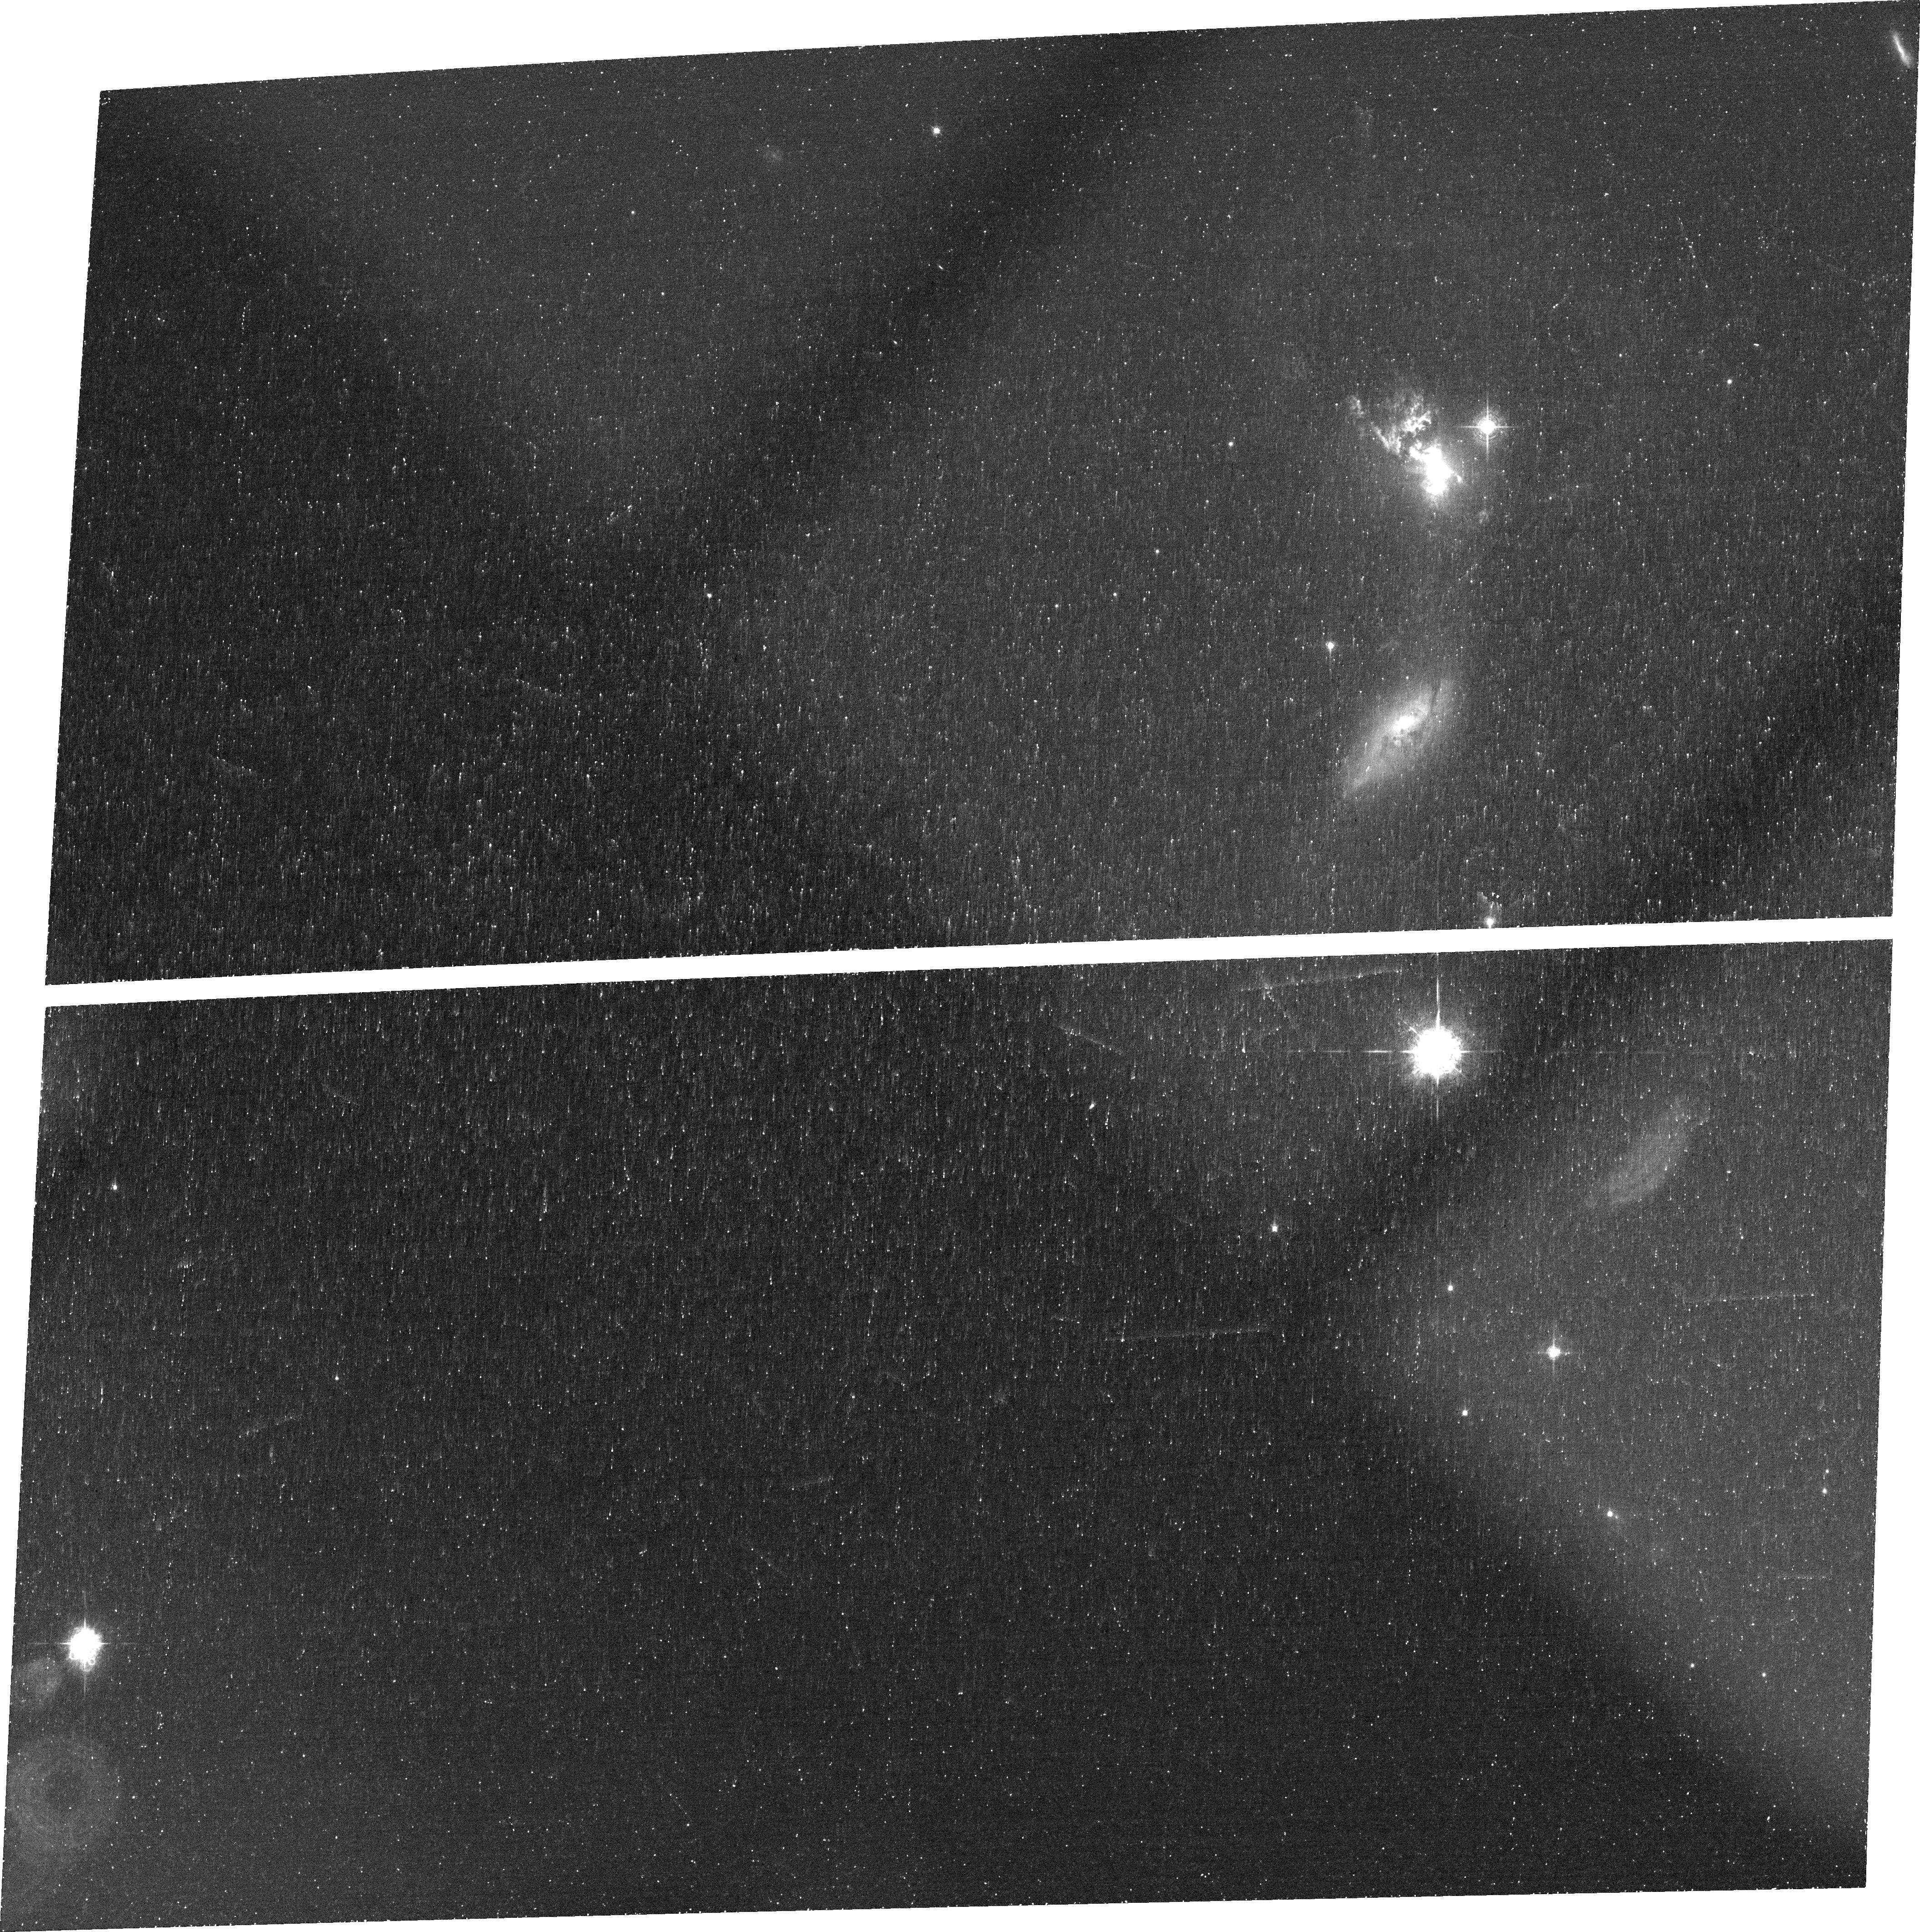
Target: UGC-11185. Instrument: ACS/WFC. Filter: FR505N. Exposure: 46 min. Observation ID: jbqva6020

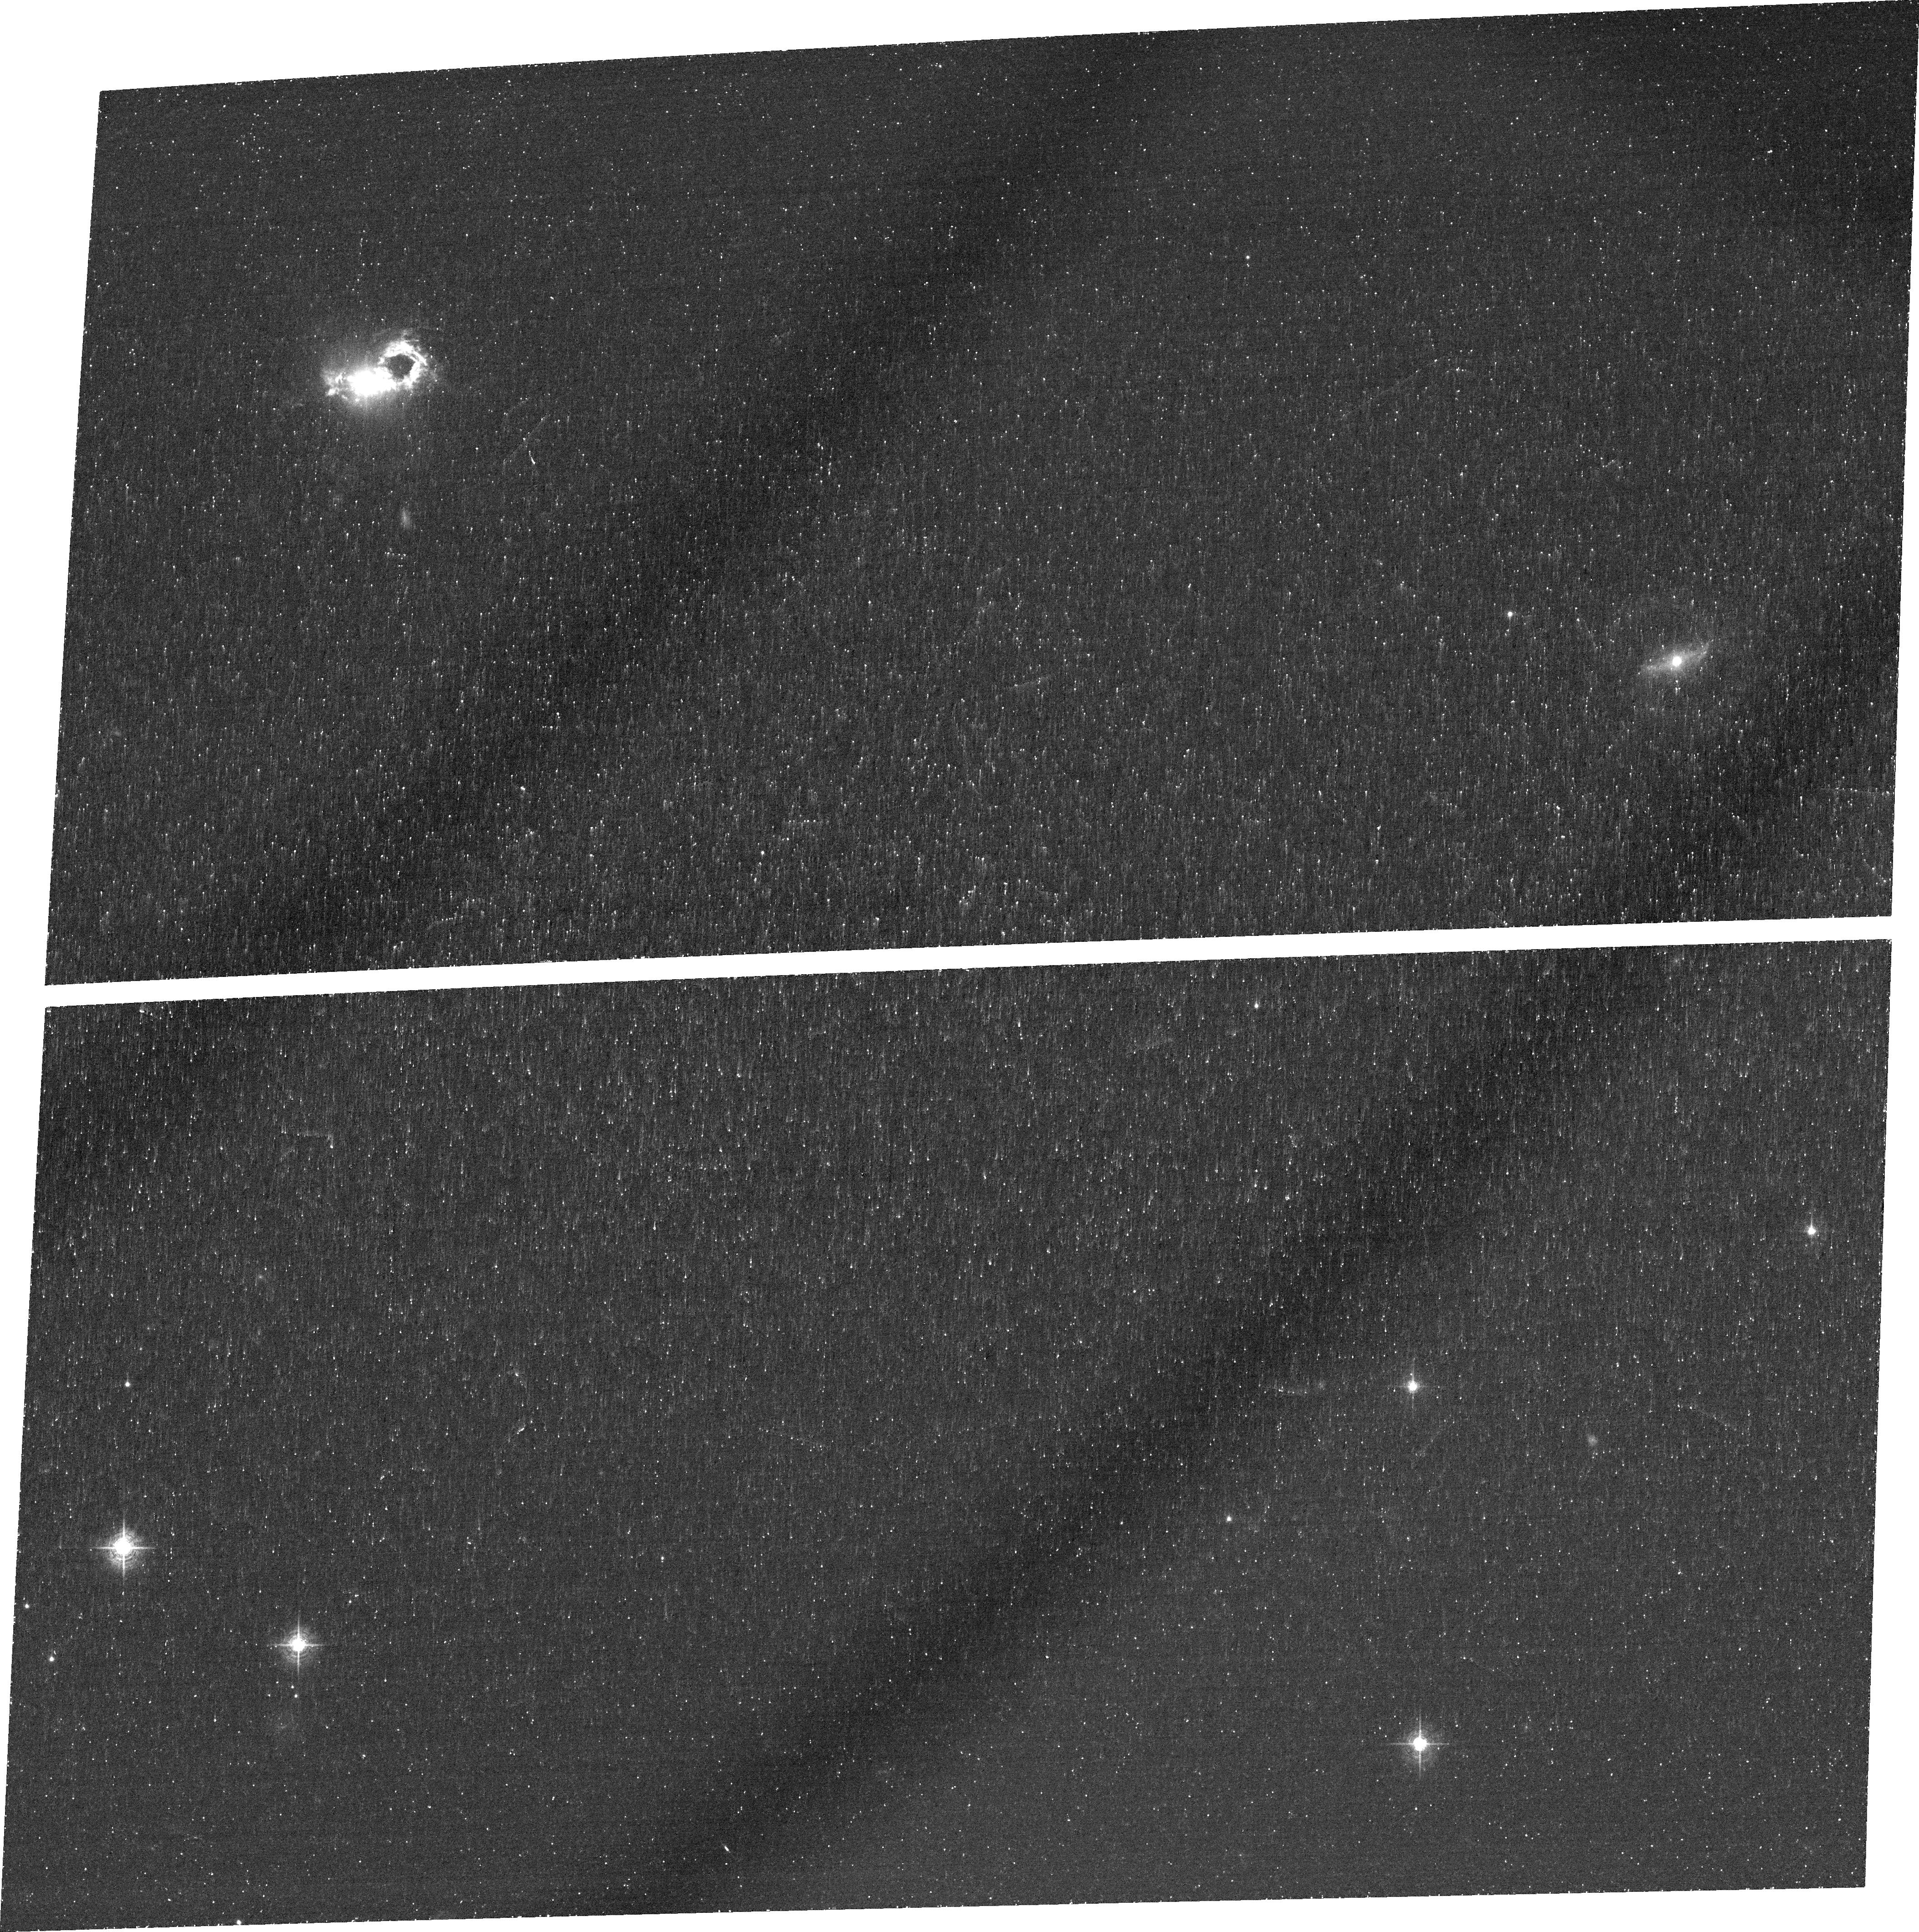
Target: SDSS143029.88+133912.0. Instrument: ACS/WFC. Filter: FR551N. Exposure: 45 min. Observation ID: jbqva2020

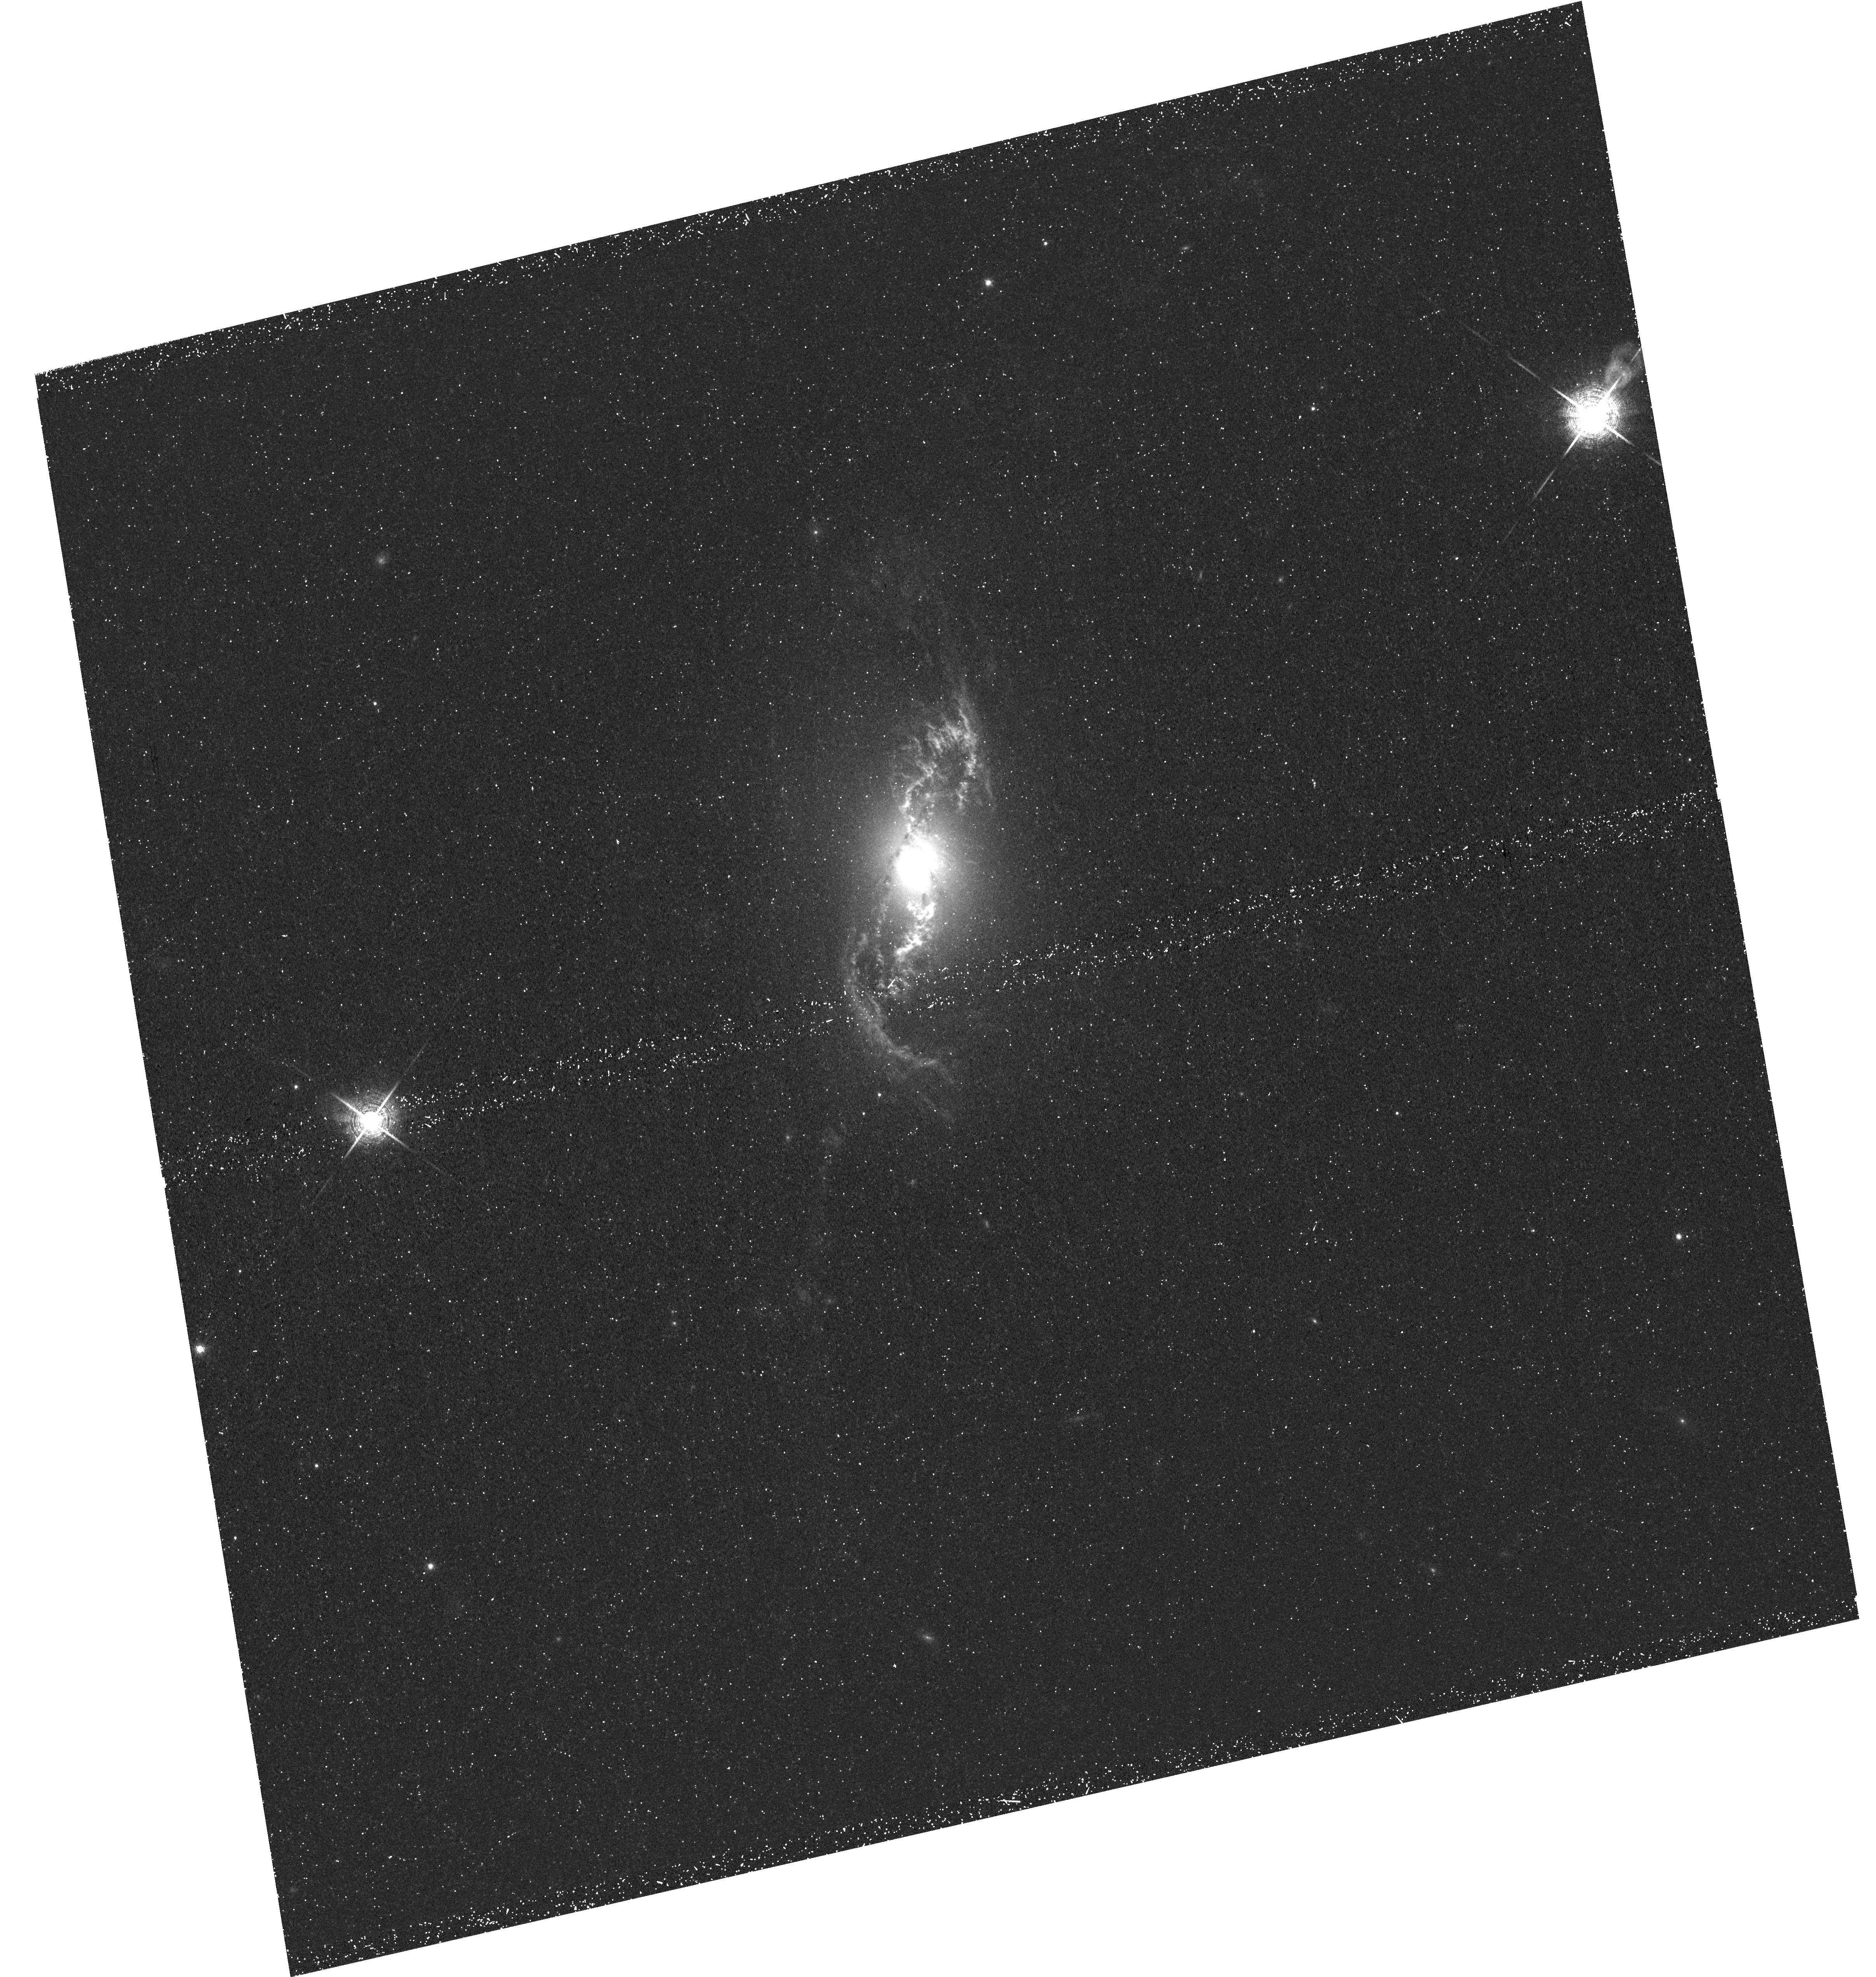
Target: NGC-5972. Instrument: WFC3/UVIS. Filter: F673N. Exposure: 48 min. Observation ID: hst_12525_09_wfc3_uvis_f673n_ibqv09

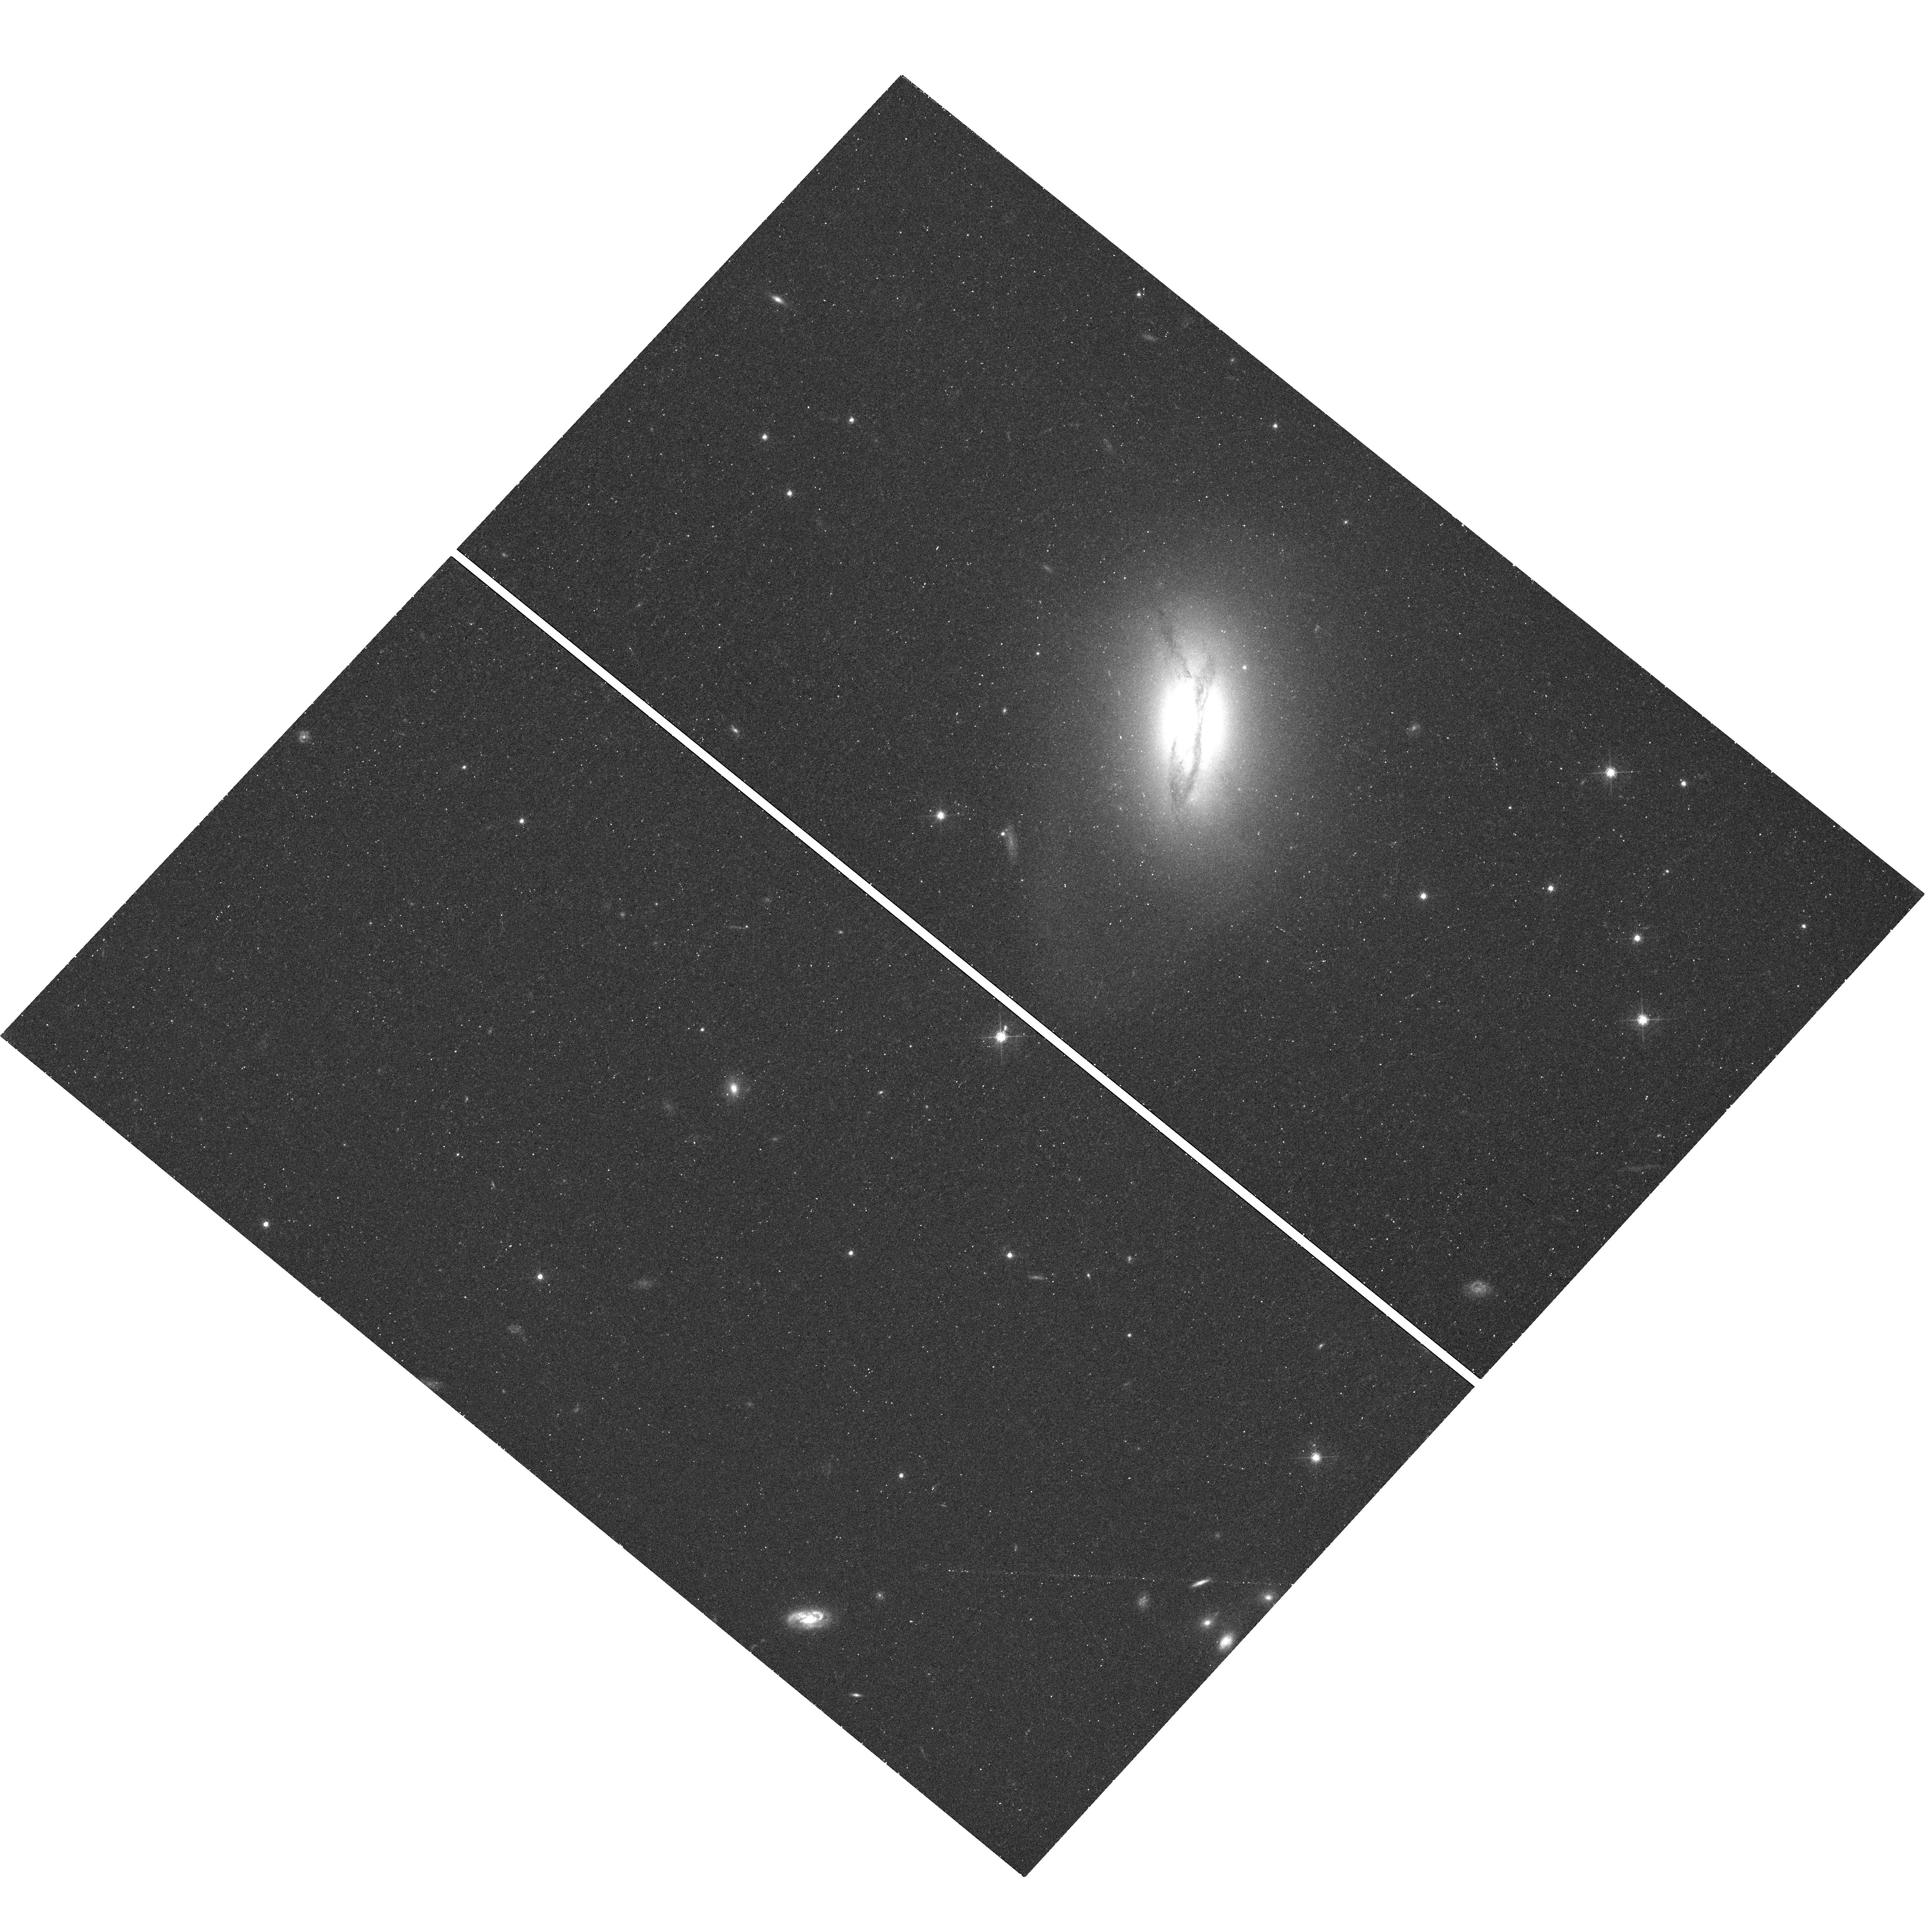
Target: SDSS220141.64+115124.3. Instrument: WFC3/UVIS. Filter: F621M. Exposure: 23 min. Observation ID: hst_12525_03_wfc3_uvis_f621m_ibqv03

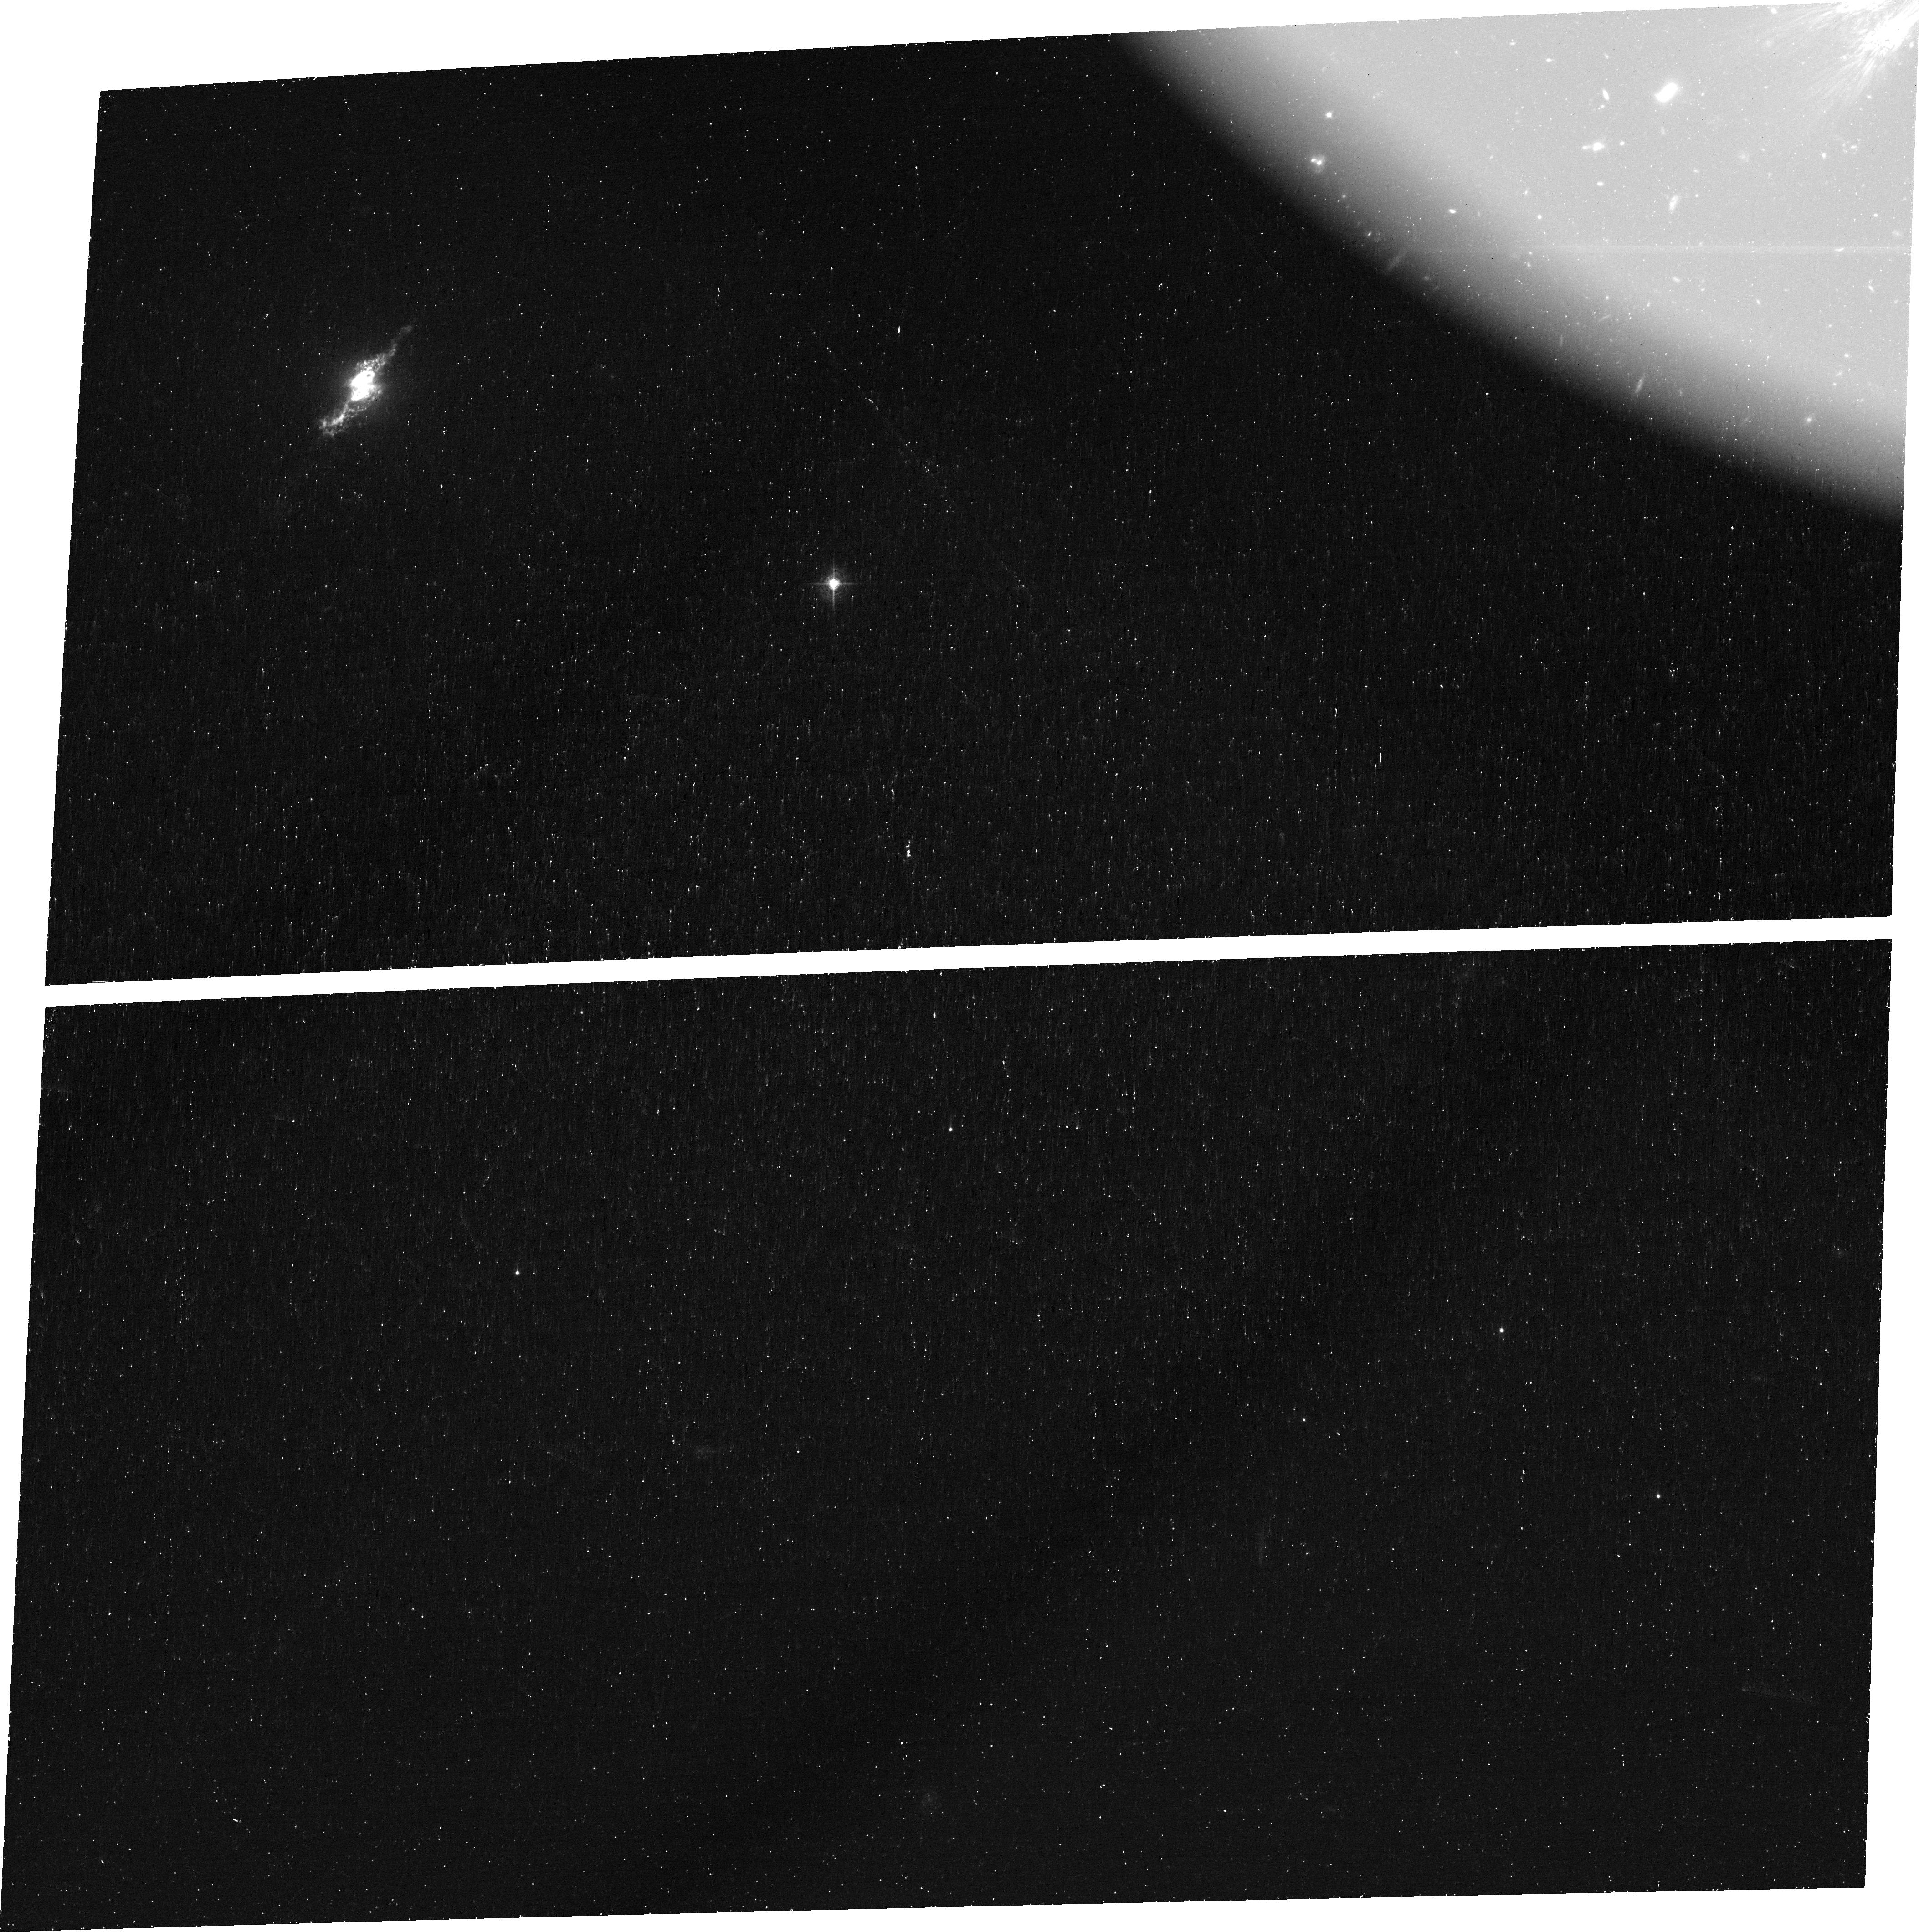
Target: MKN-1498. Instrument: ACS/WFC. Filter: FR551N. Exposure: 46 min. Observation ID: jbqva7010

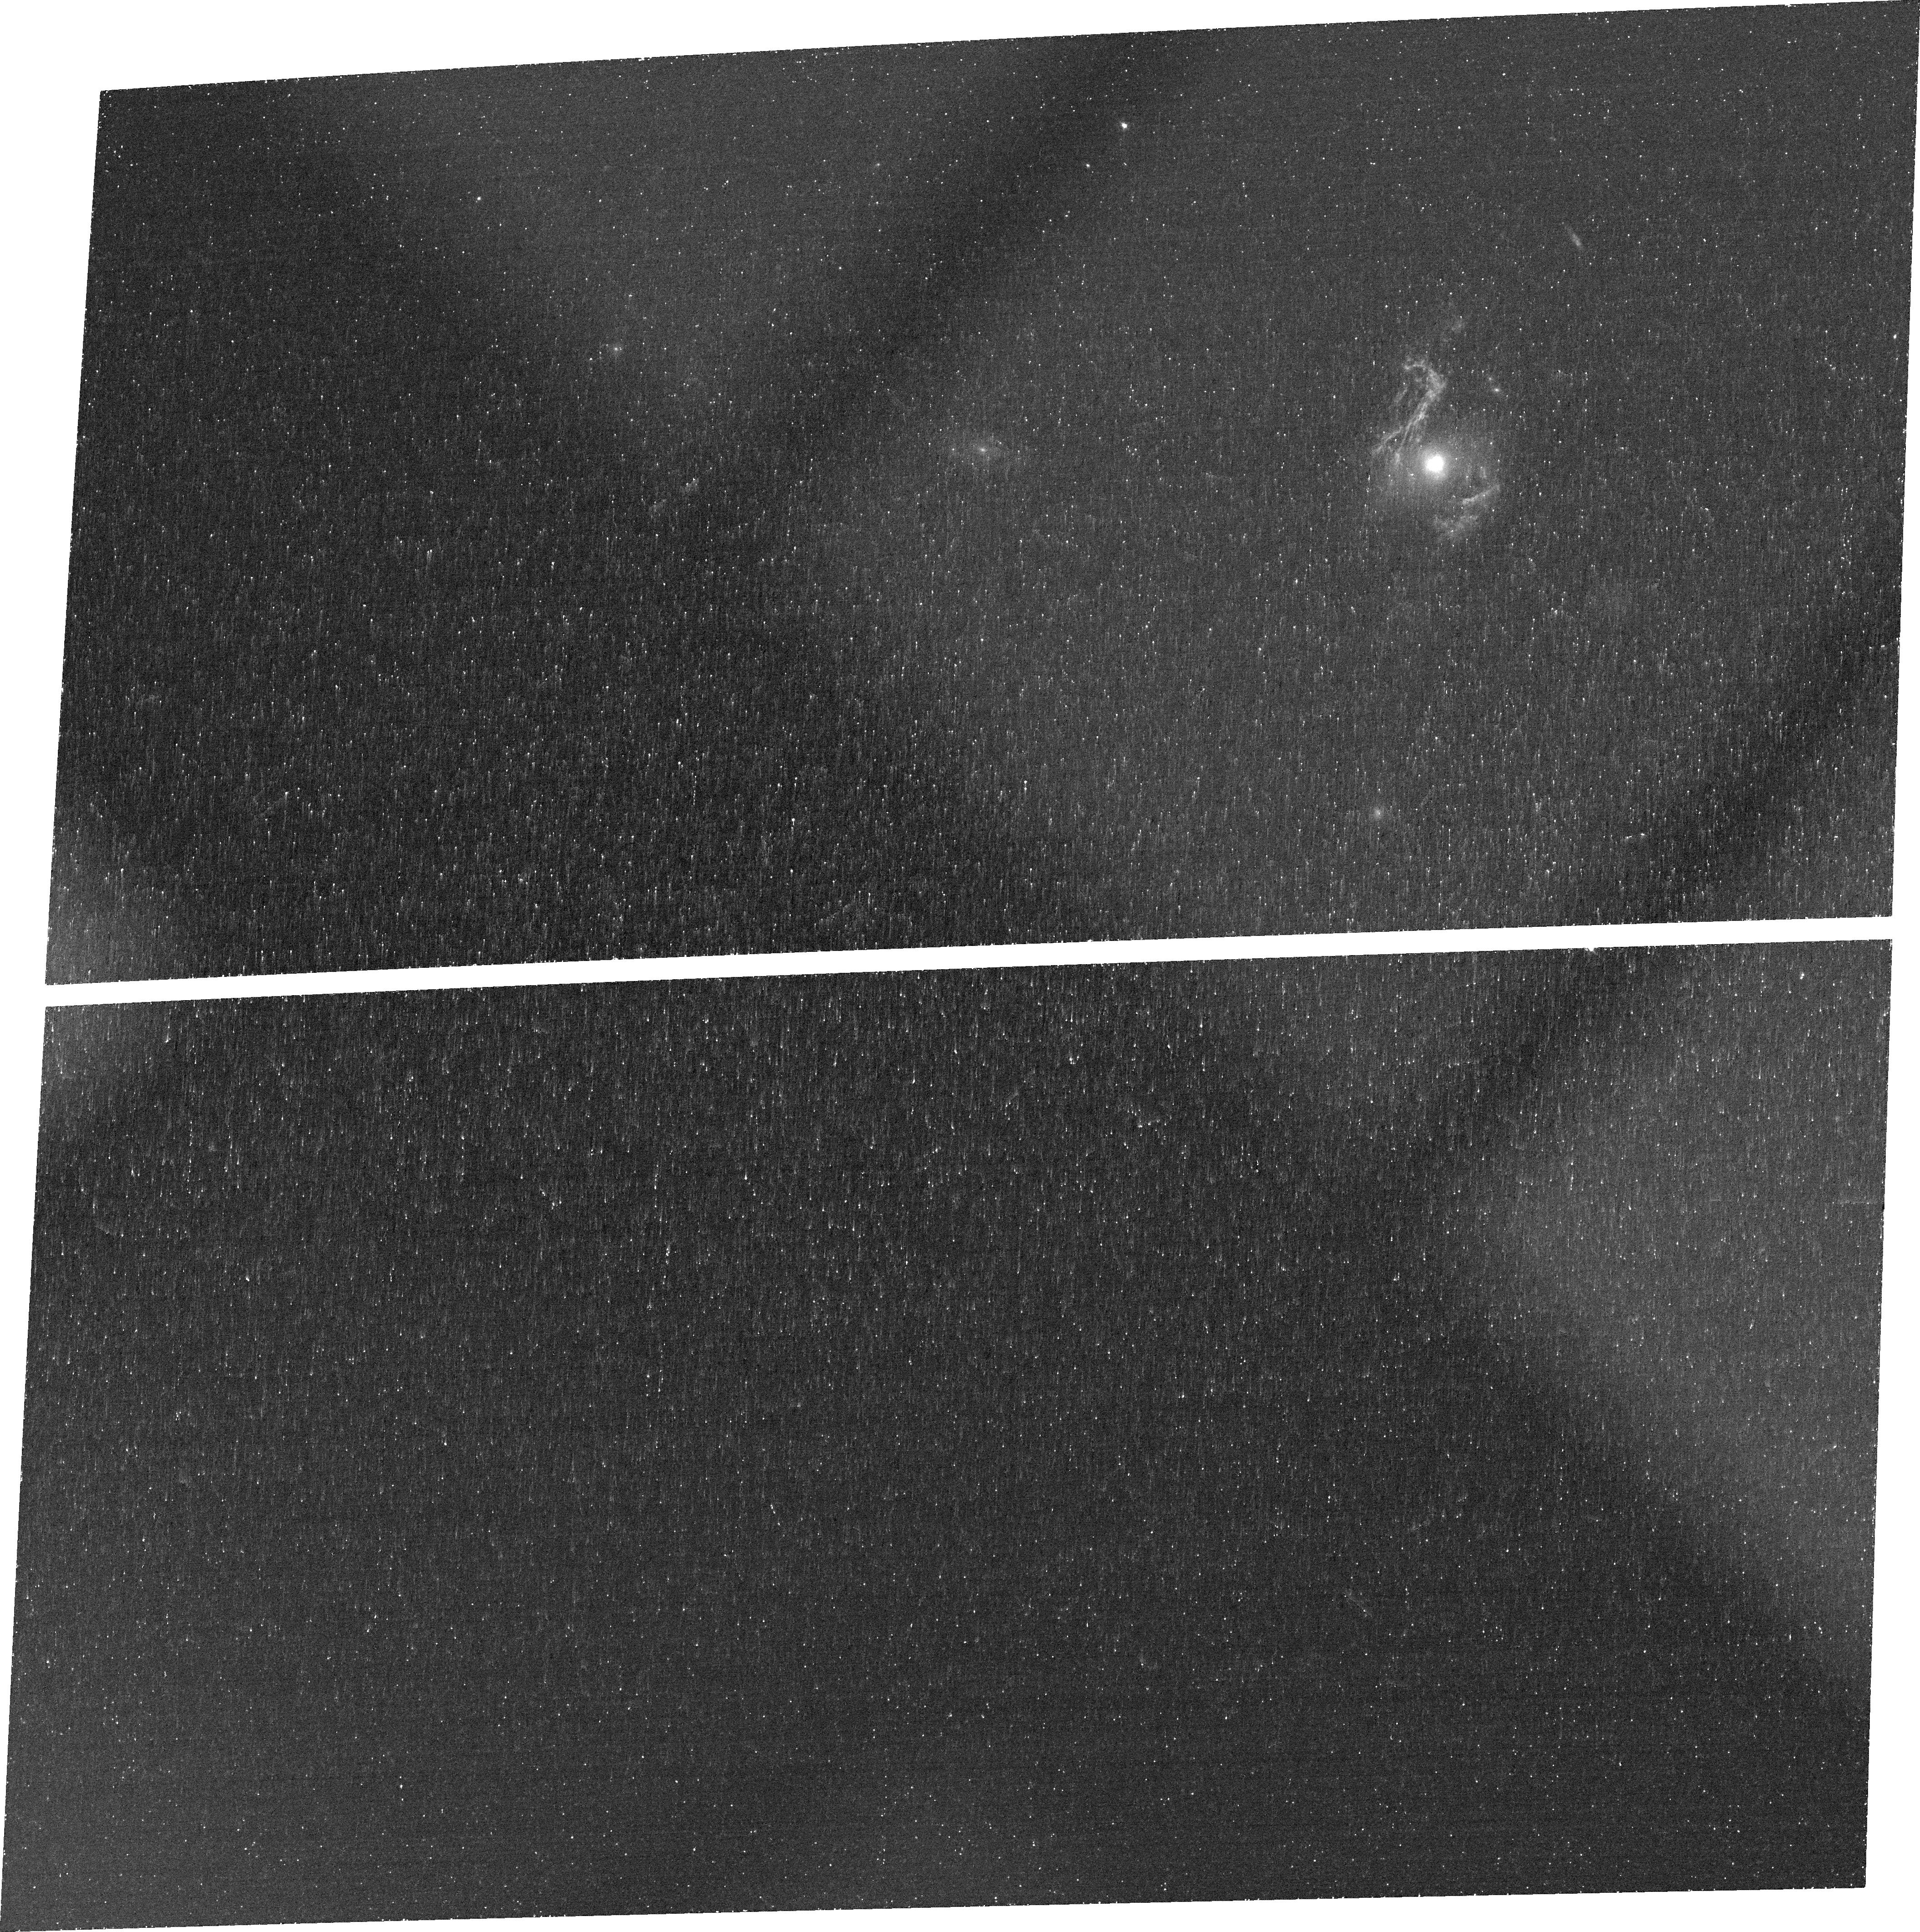
Target: SDSS151004.01+074037.1. Instrument: ACS/WFC. Filter: FR505N. Exposure: 45 min. Observation ID: jbqva4020

Giant Ionized Clouds Around Local AGN - Obscuration and History (PI: Keel, William Clifford)

We propose emission-line and continuum imaging of a set of giant ionized clouds around nearby AGN, most newly identified by the Galaxy Zoo project. These are selected to be most likely to show fading of the AGN over times <100, 000 years, based on energy balance arguments. The images can show signatures of fading based on recombination timescales, and evidence of additional outflow from the AGN shown in triggered star formation and morphology of gas features. These objects are smaller counterparts of the giant nebulosity Hanny's Voorwerp, where the AGN must have faded by 1000x within 200, 000 years, and could help shed light on hitherto inaccessible timescales in AGN. In particular, results on Hanny's Voorwerp lead us to speculate that the fading has been accompanied by increased kinetic energy output ("mode switching"), which we can likewise seek in these less energetic counterparts.